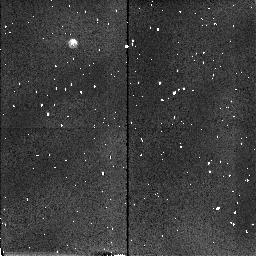
Target: FHDF-BLANK-1. Instrument: NICMOS/NIC2. Filter: F160W. Exposure: 3 min. Observation ID: n45j21010

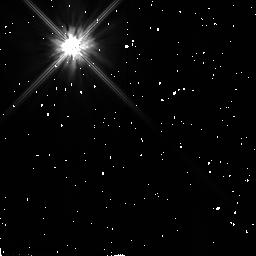
Target: BD+032964. Instrument: NICMOS/NIC2. Filter: F110W. Exposure: 2 min. Observation ID: n45j22080

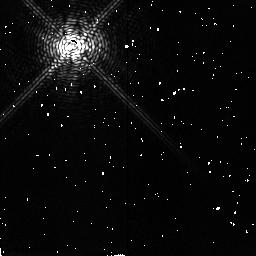
Target: BD+032964. Instrument: NICMOS/NIC2. Filter: F187N. Exposure: 8 min. Observation ID: n45j22010

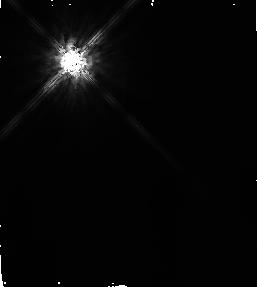
Target: BD+032964. Instrument: NICMOS/NIC2. Filter: F160W. Exposure: 14 min. Observation ID: n45j220c0

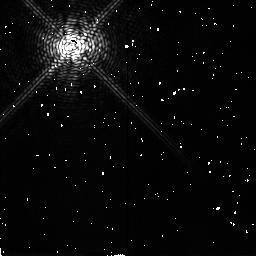
Target: BD+032964. Instrument: NICMOS/NIC2. Filter: F187N. Exposure: 24 min. Observation ID: n45j23010

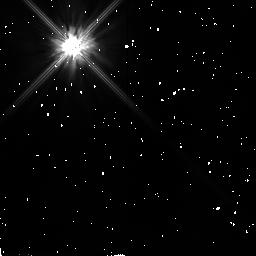
Target: BD+032964. Instrument: NICMOS/NIC2. Filter: F110W. Exposure: 6 min. Observation ID: n45j23030

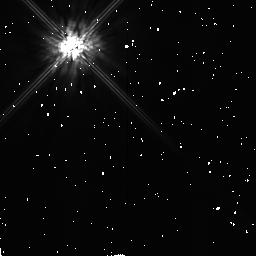
Target: BD+032964. Instrument: NICMOS/NIC2. Filter: F160W. Exposure: 6 min. Observation ID: n45j23020

NICMOS Coronographic Performance Verification (PI: Schneider, Glenn)

This test will measure the diffractive energy rejection and scattering properties of the NICMOS corronograph and assess coronographic performance in a small set of selected filters. Spatial mappings of the achievable local and global source/background contrast rations will be determined near the coronographic hole. This test is derived from SMOV requirement F.2.5.4.4.7.